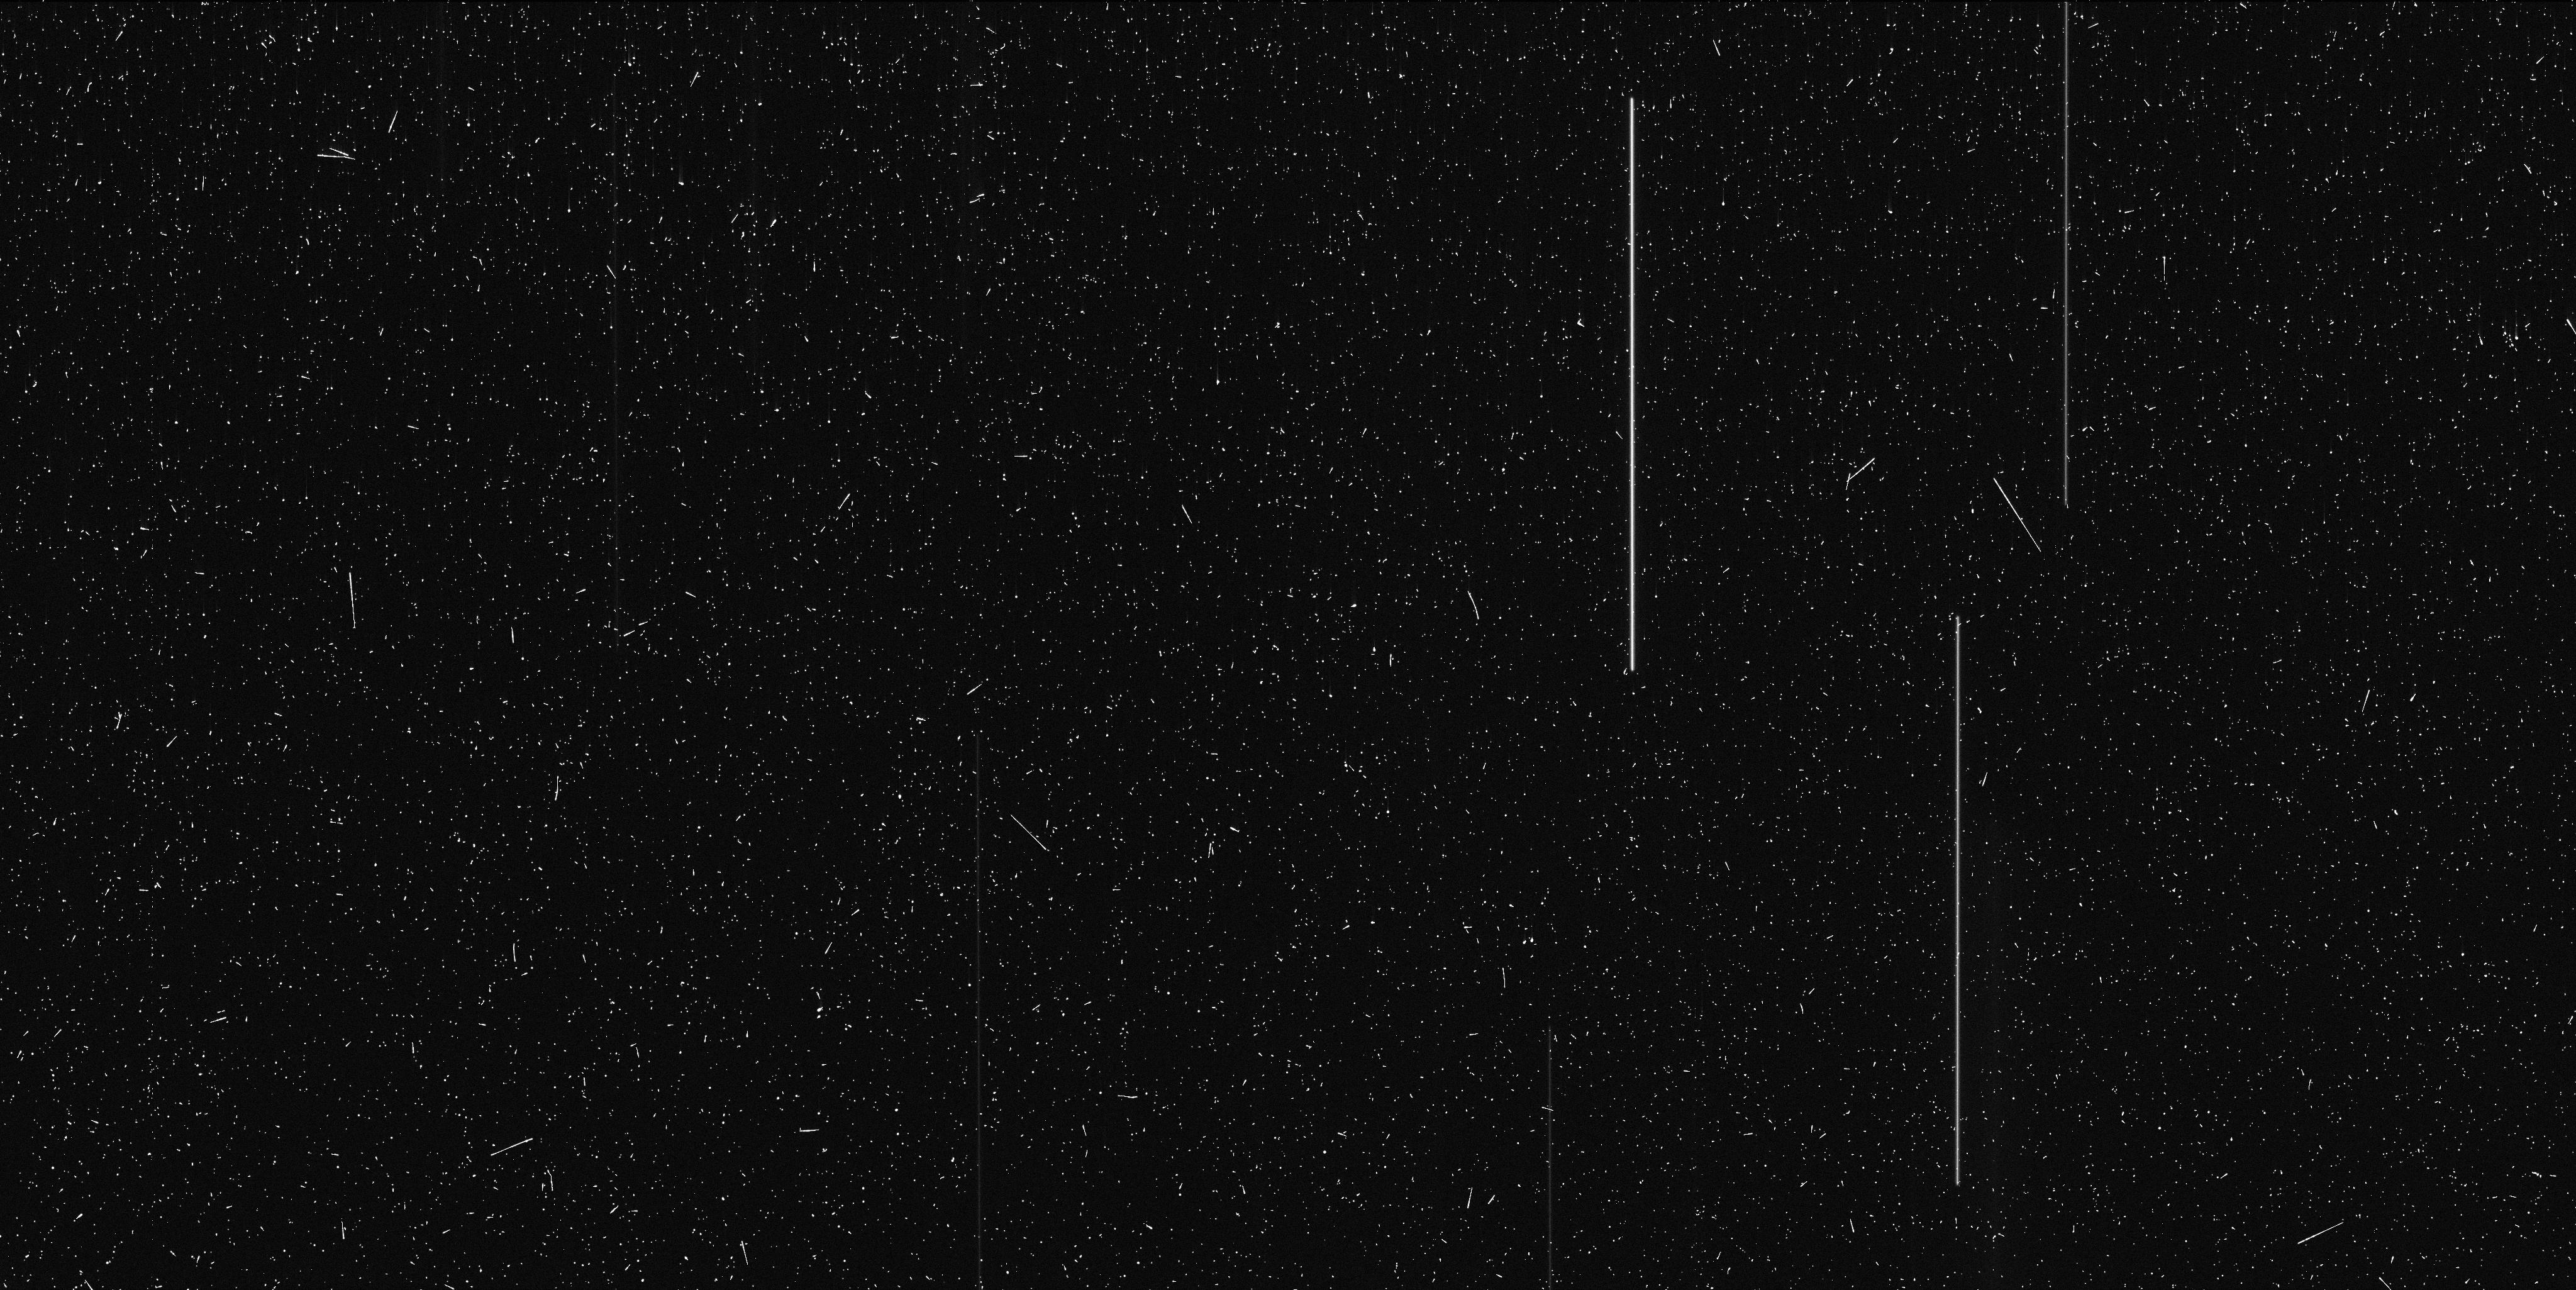
Target: V-LL-ERI
Instrument: WFC3/UVIS
Filter: F814W
Exposure: 9 min
Observation ID: ic2u02jcq

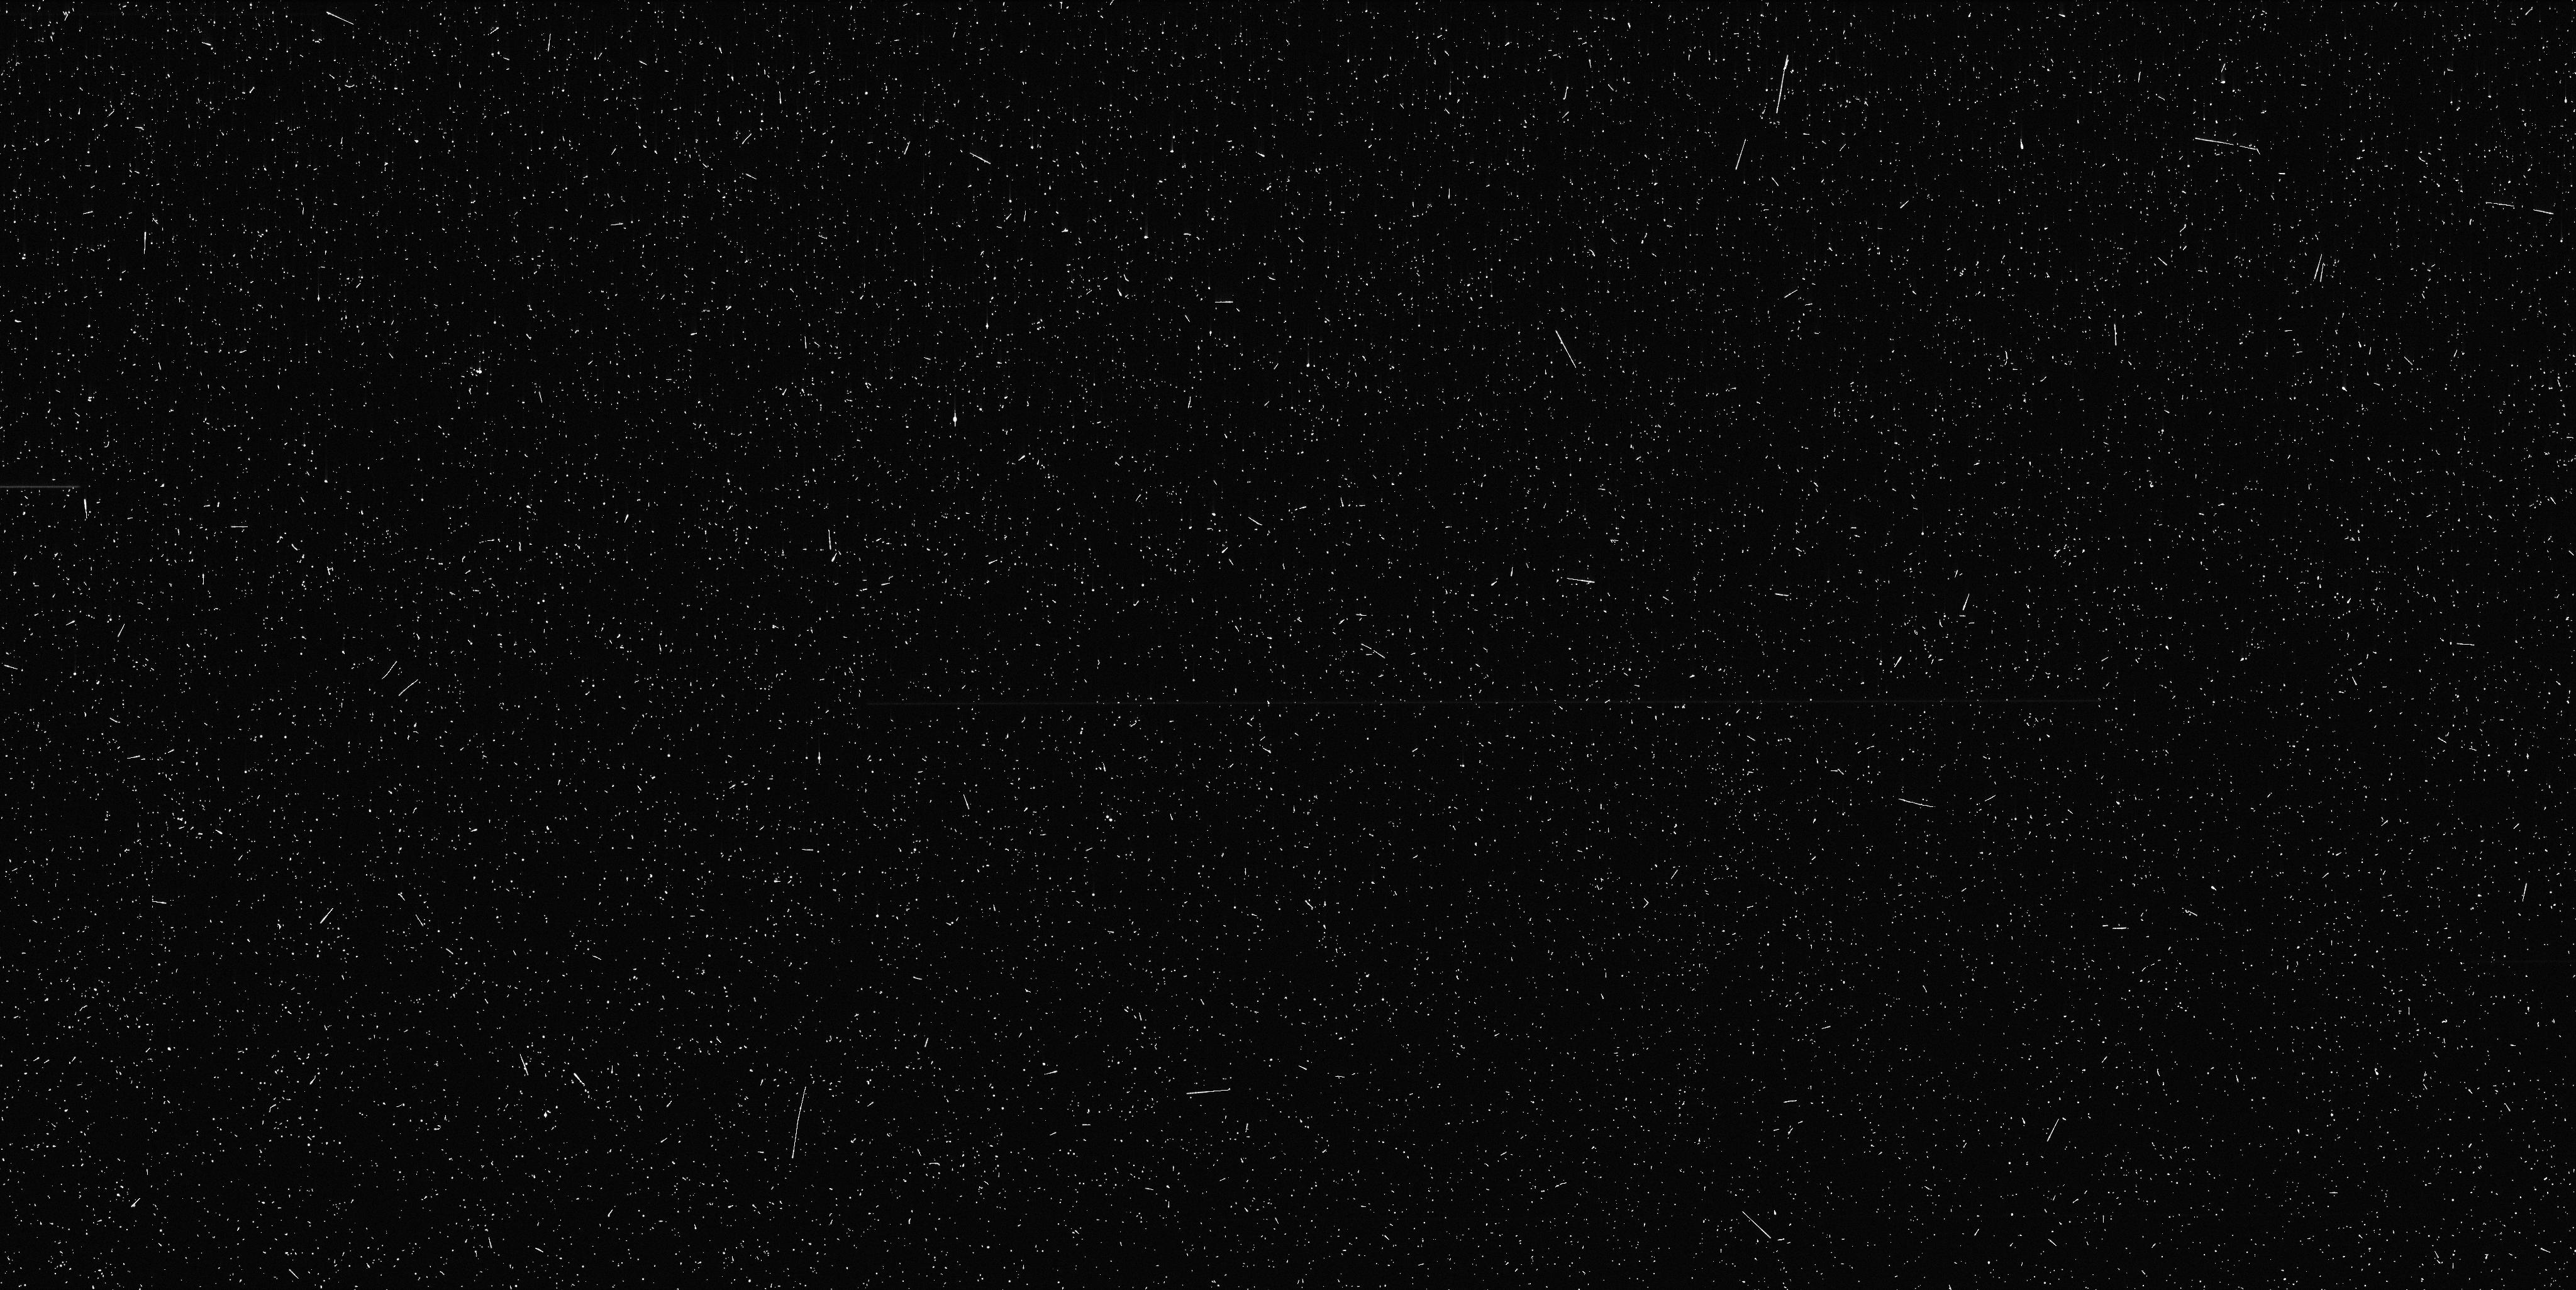
Target: V-LL-ERI
Instrument: WFC3/UVIS
Filter: F390W
Exposure: 9 min
Observation ID: ic2u02jeq

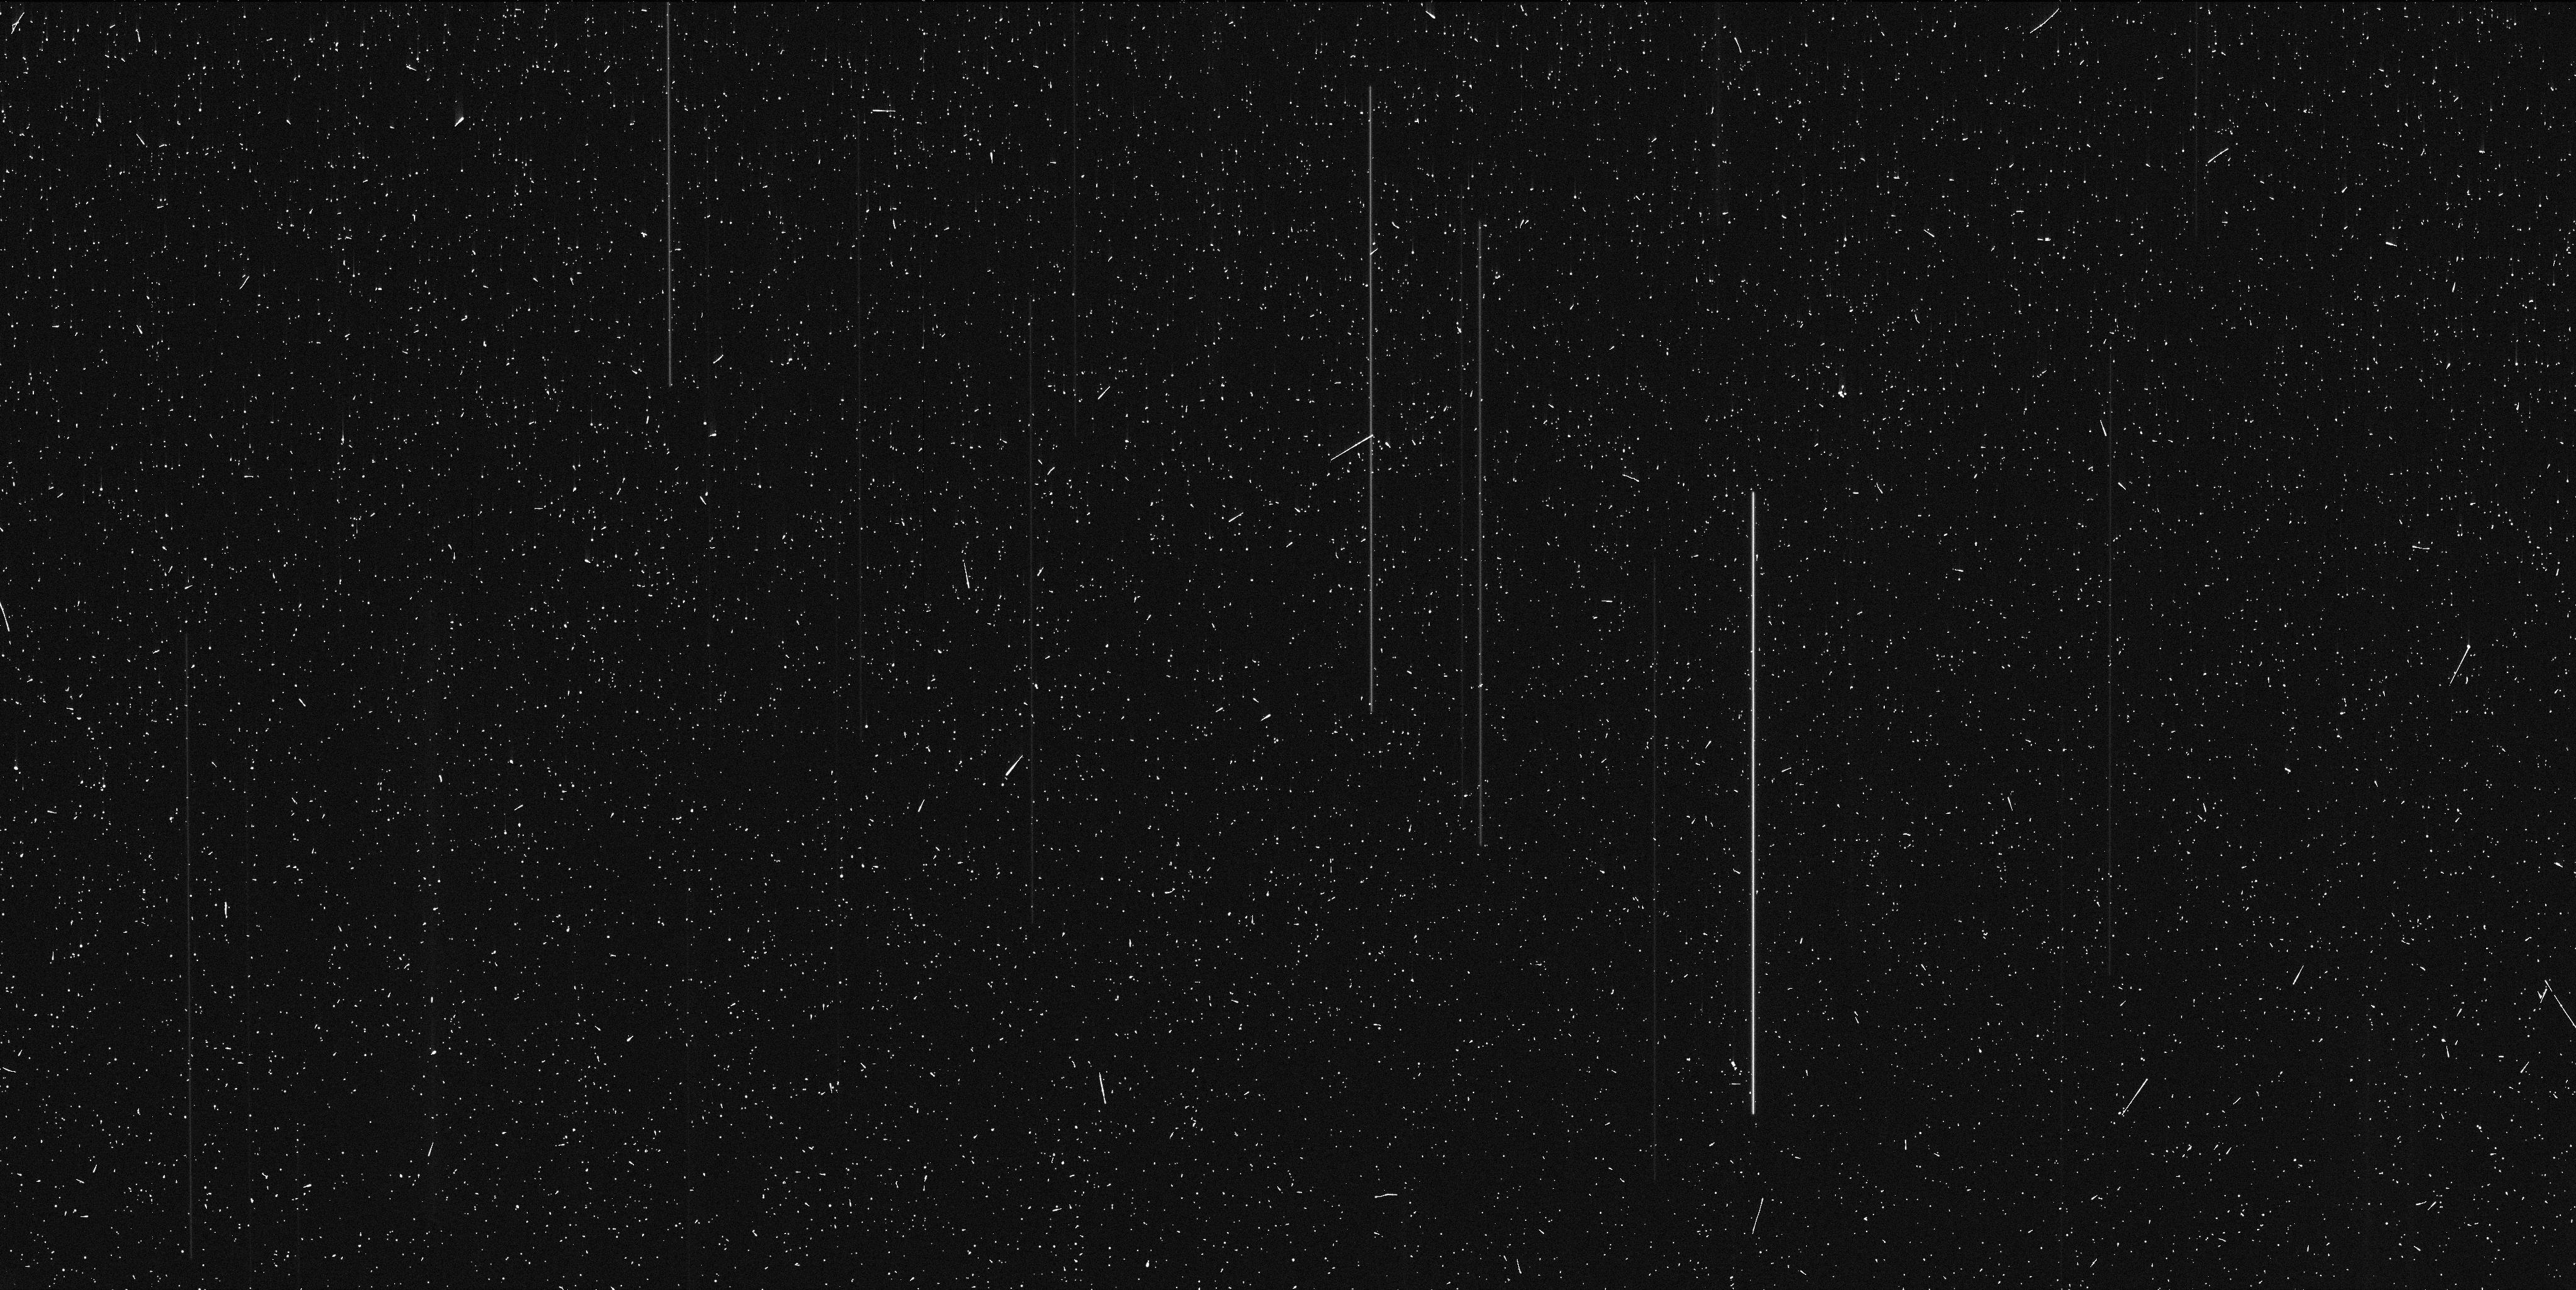
Target: V-LL-ERI
Instrument: WFC3/UVIS
Filter: F814W
Exposure: 8 min
Observation ID: ic2u01d9q

WFC3 Micro-arcsecond astrometry of the possible SNIa progenitor BPM 71214 (PI: Debes, John Henry)

We propose to use the newly commissioned scanning mode on WFC3 to obtain astrometric measurements of the ~0.008 AU WD/M dwarf binary BPM 71214. This system is a fascinating mystery for post-common envelope binary evolution and may be a SN1a progenitor. COS spectra of the WD in the system shows that it is rapidly rotating with a vsin i of 200 km/s, implying that it has already accreted significant mass from its companion, but mass transfer has since stopped. The COS spectra imply a near Chandrasekar mass for the WD, while optical spectroscopy suggests a mass of 0.8 M_Sun. We propose to take four orbits of WFC3 observations in scanning mode to obtain astrometric measurements of this system at a per-measurement precision of ~30~micro-arcseconds. Such measurements will definitively constrain the mass of the WD and fully solve for both masses in the binary.